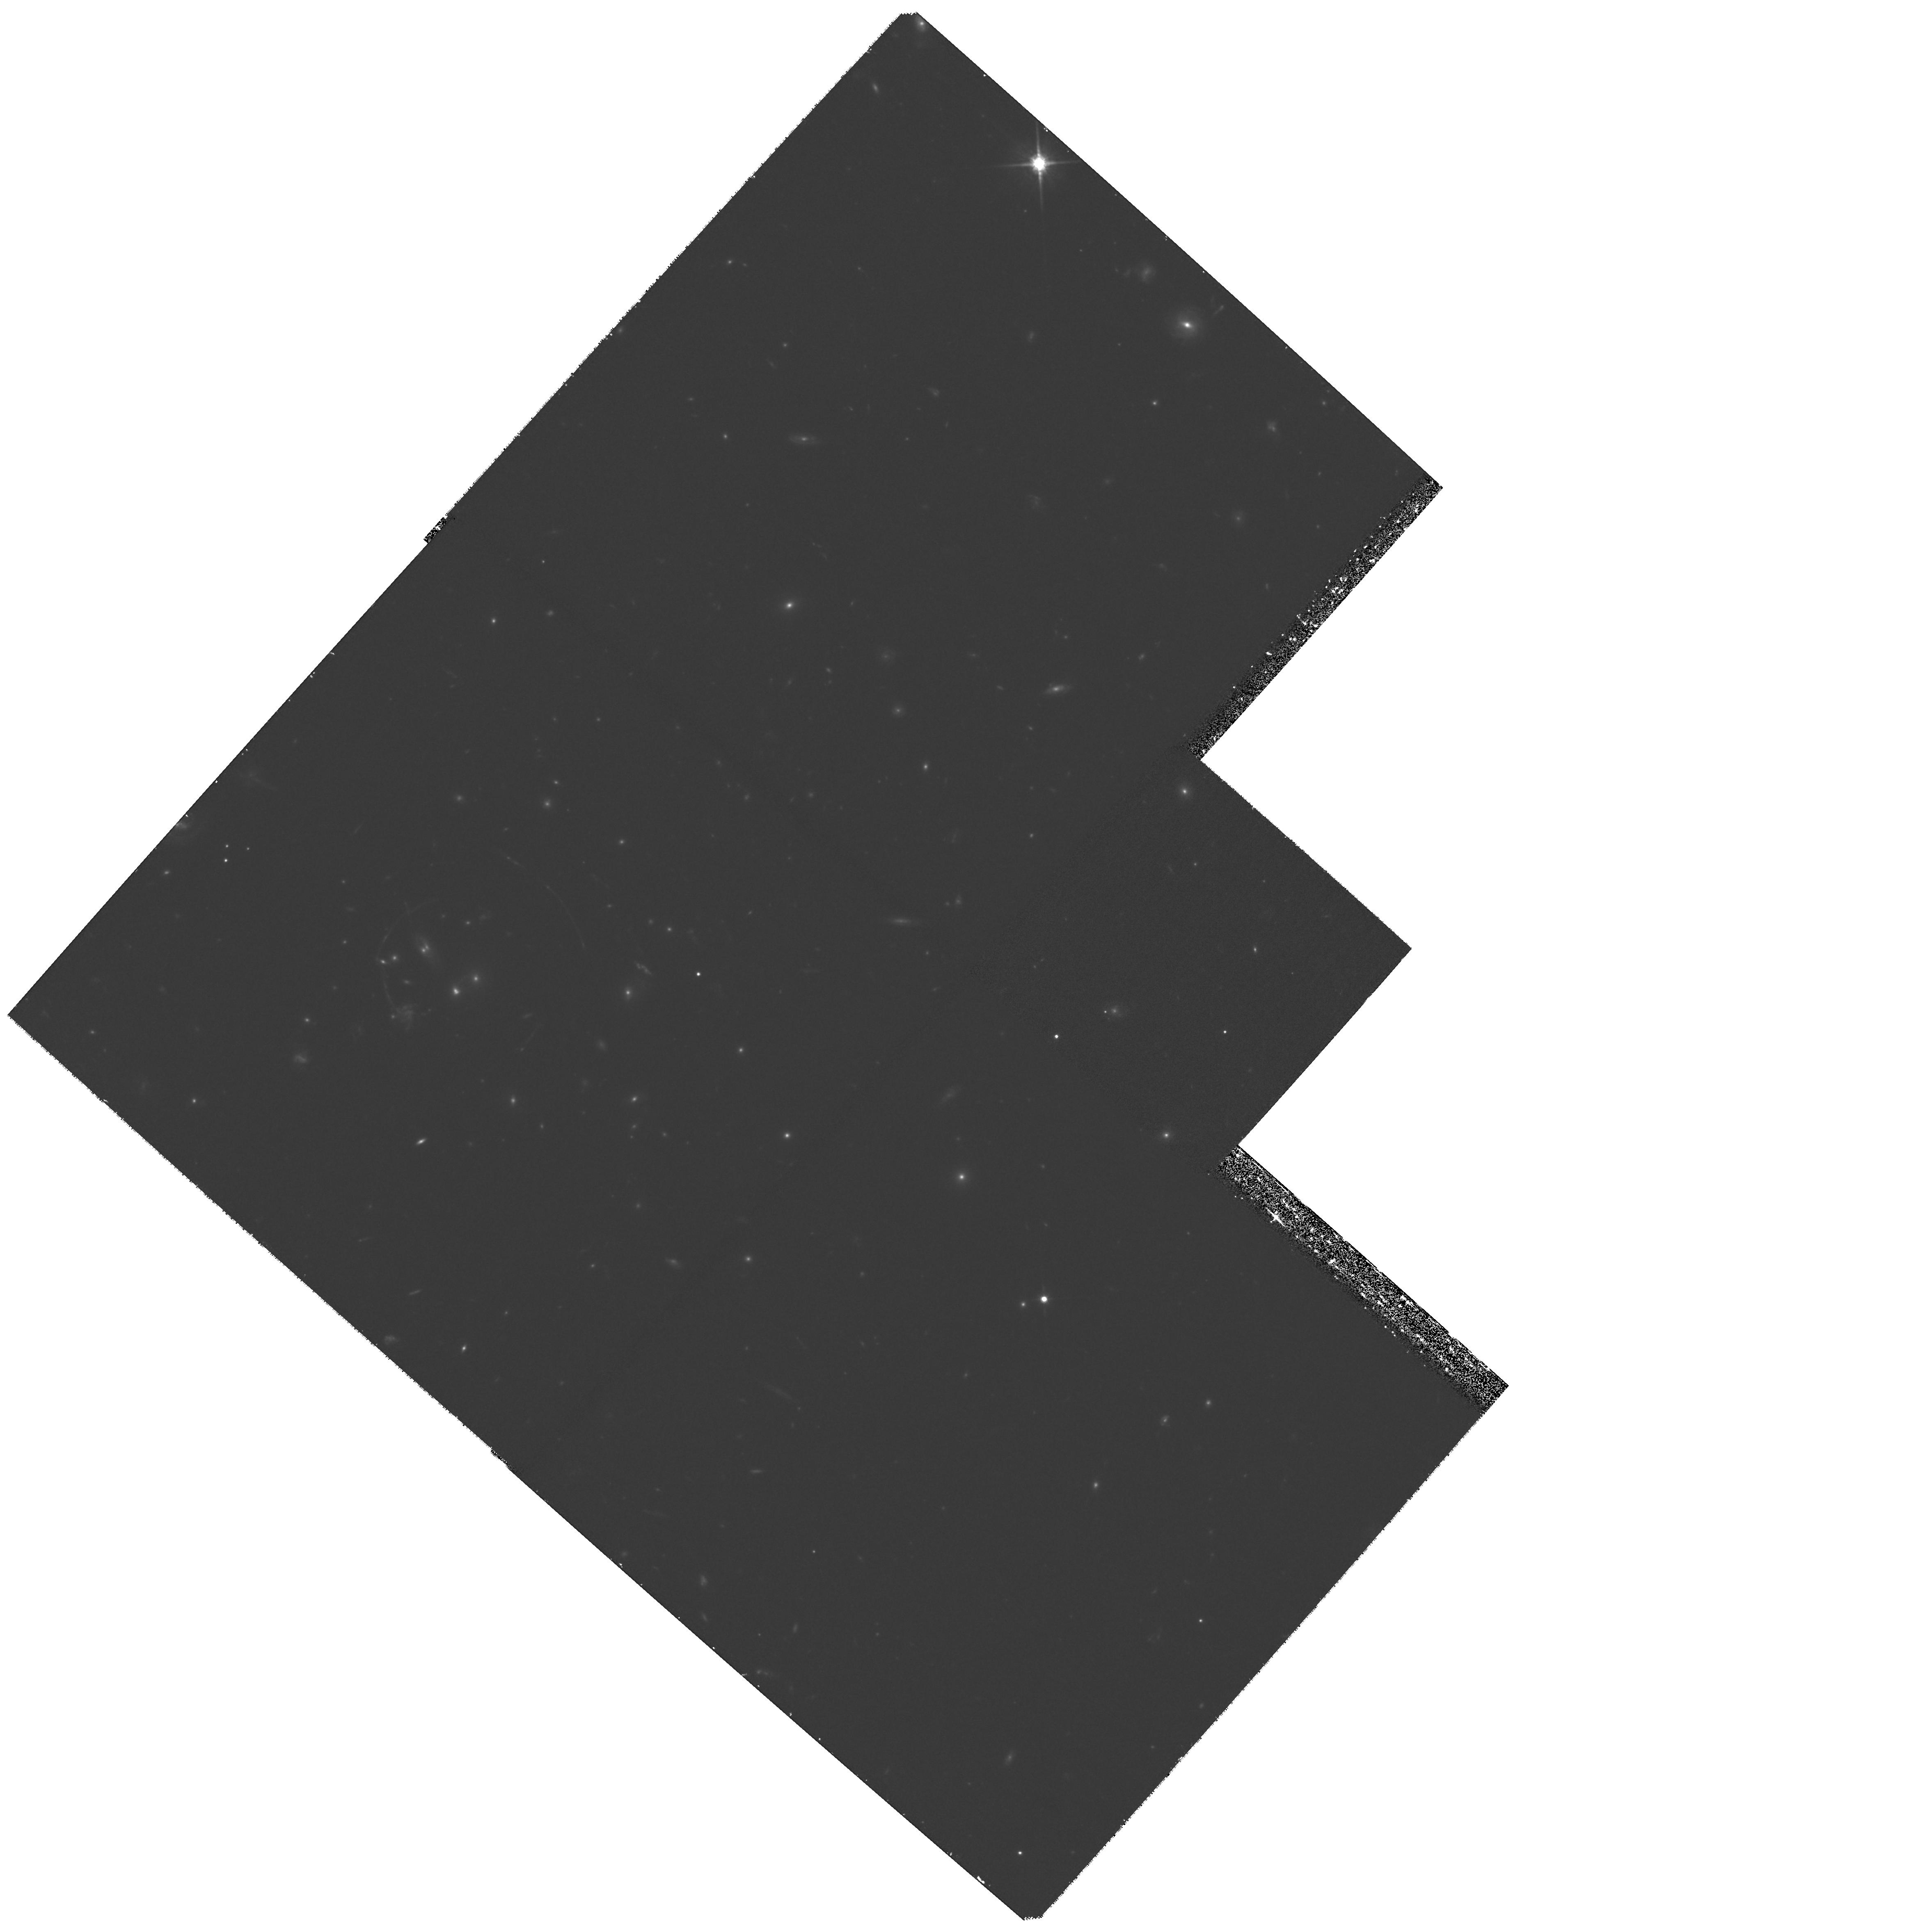
Target: RCS0224-0002
Instrument: WFPC2/PC
Filter: F814W
Exposure: 1.8 h
Observation ID: hst_9135_03_wfpc2_pc_f814w_u6cm03

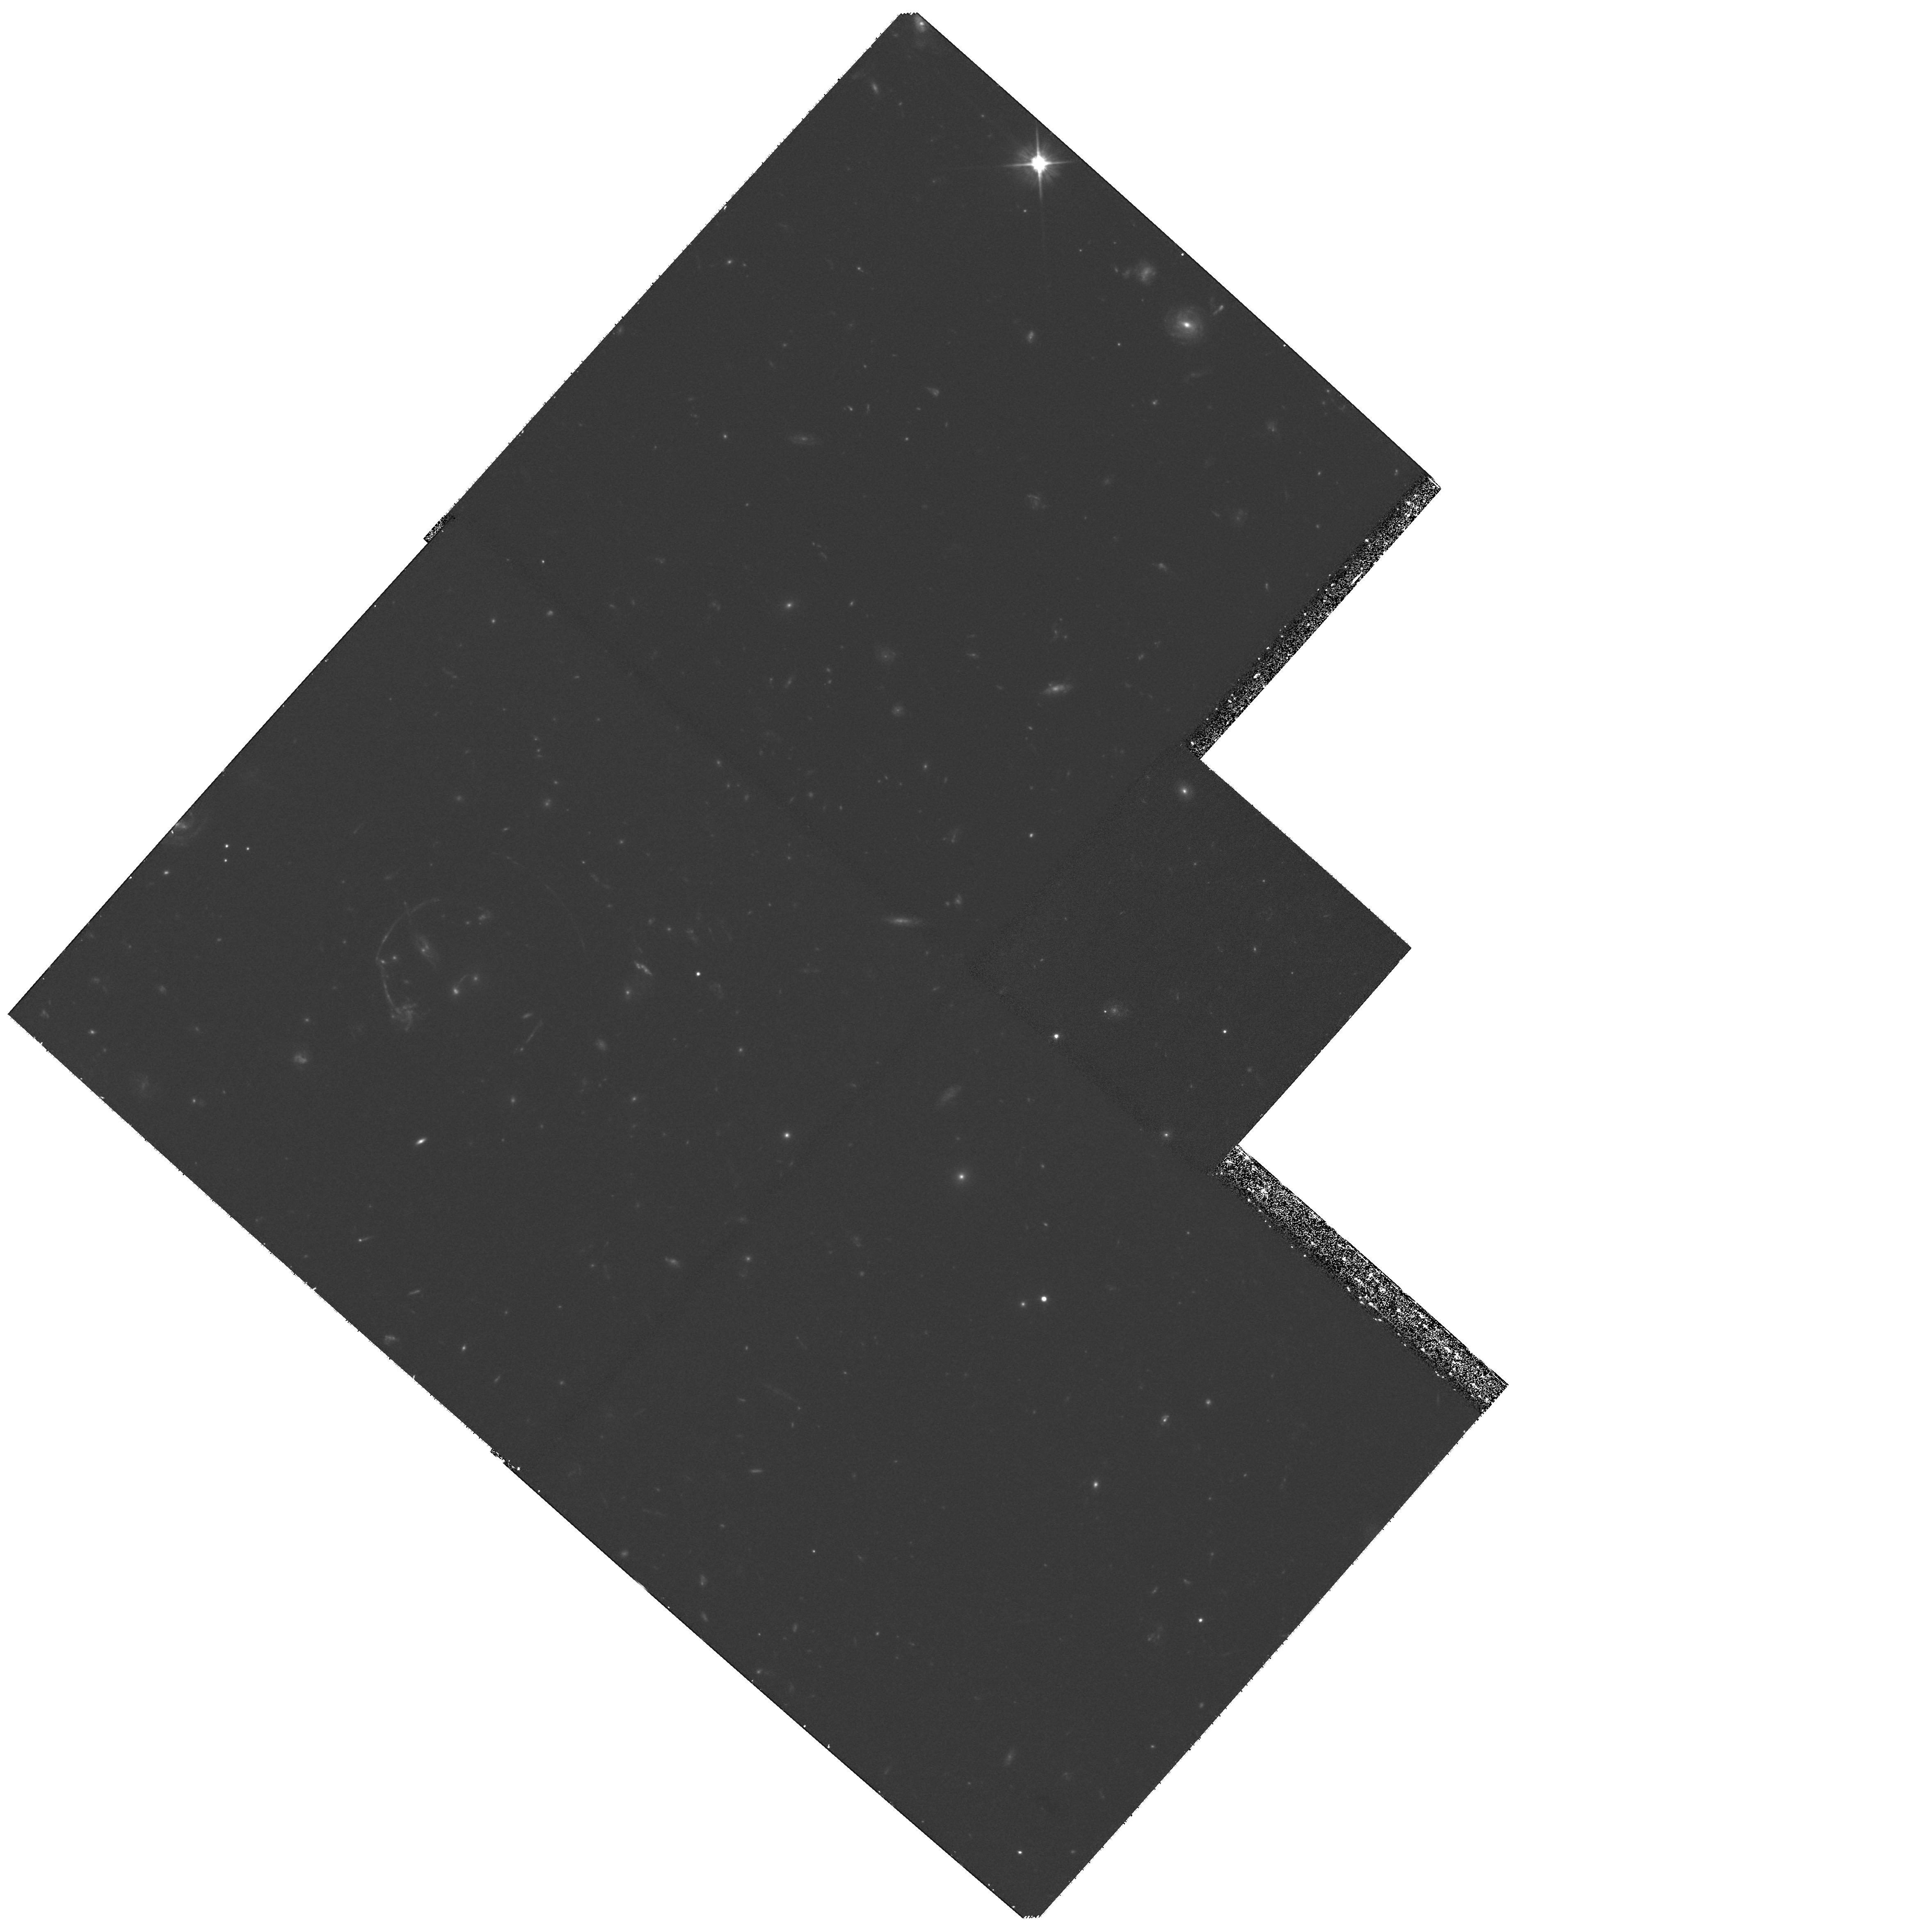
Target: RCS0224-0002
Instrument: WFPC2/PC
Filter: F606W
Exposure: 1.8 h
Observation ID: hst_9135_01_wfpc2_pc_f606w_u6cm01

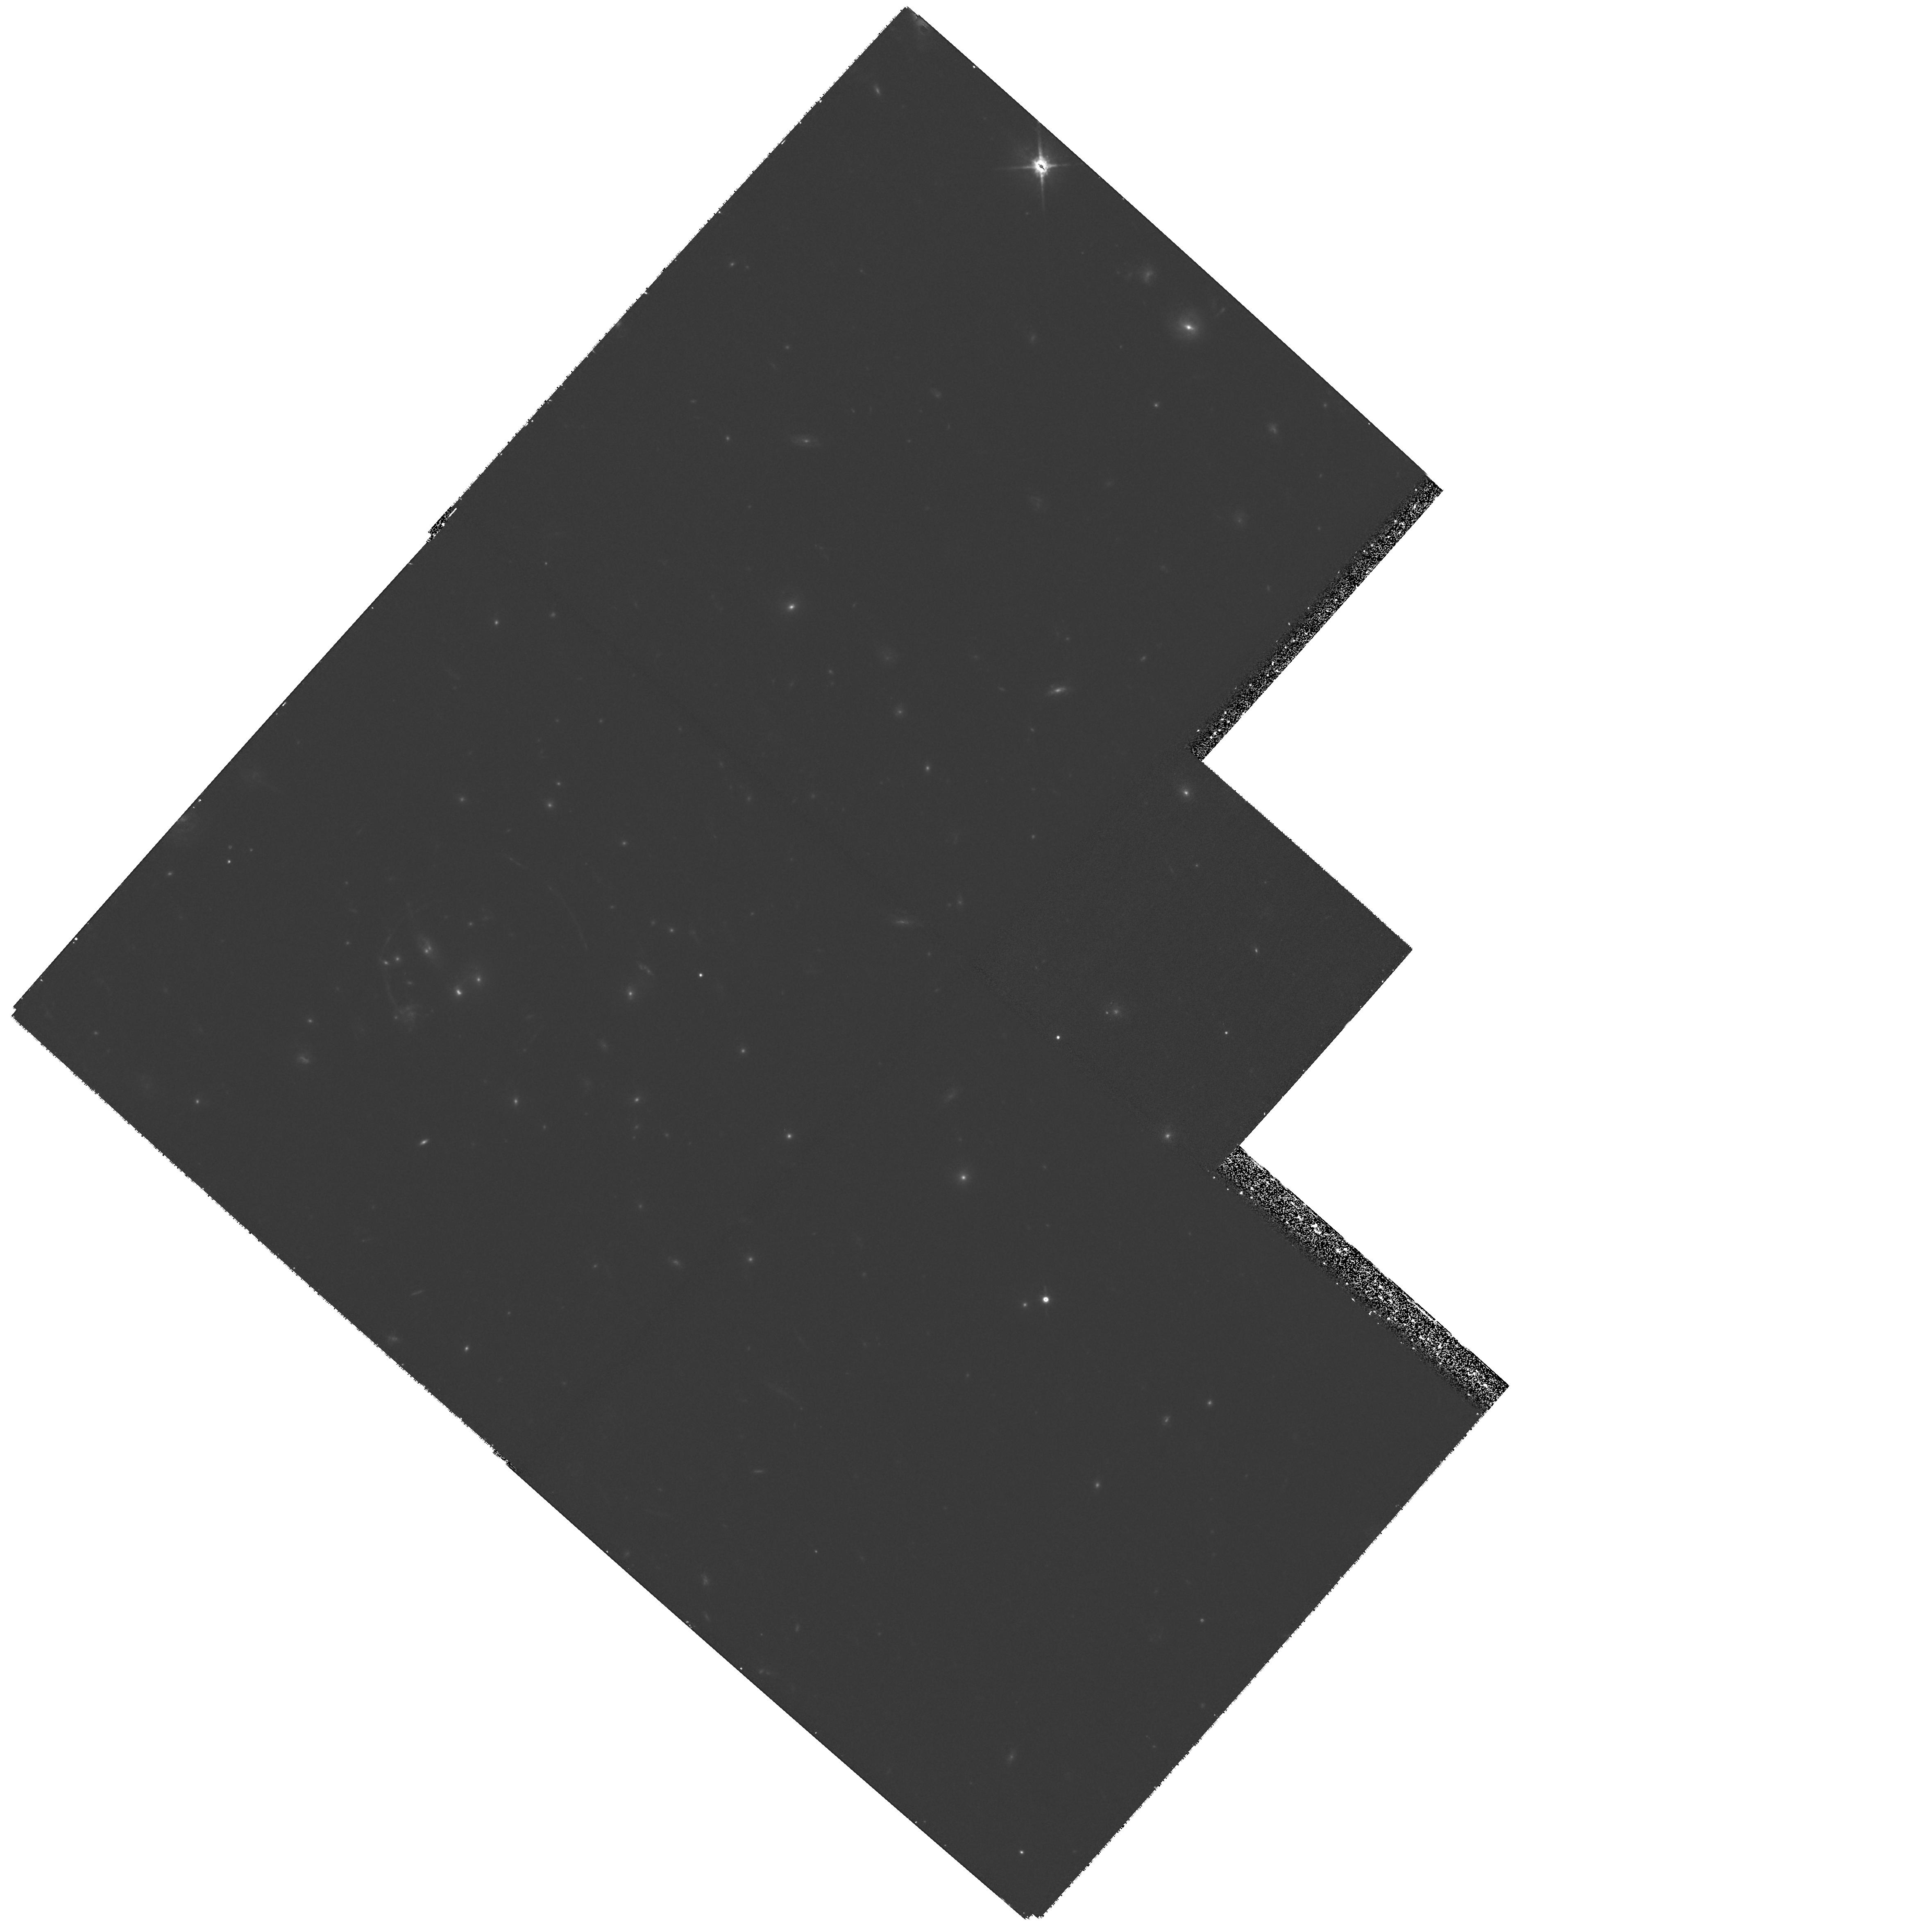
Target: RCS0224-0002
Instrument: WFPC2/PC
Filter: F814W
Exposure: 1.8 h
Observation ID: hst_9135_02_wfpc2_pc_f814w_u6cm02

A New High-z Galaxy Cluster with Extraordinary Lensed Arcs From Multiple Sources (PI: Gladders, Michael D.)

In the course of the Red-Sequence Cluster Survey (a 100 deg^2 optical imaging survey), we have discovered a stunning new example of strong lensing by a relatively high redshift (z~0.7) cluster. This lens system has more bright arcs, with better cluster azimuthal coverage than examples of lower z lenses previously imaged by HST (e.g., Abell 370, CL2244- 0221), and is the only known lens at z>0.6 with such significant lensing. At least 4 separate arcs are detected in our initial survey data, at 3-4 different cluster-centric radii and hence likely corresponding to at least 3 different background sources at 3 different redshifts. Moreover, these arcs are relatively bright (R_c~21.5-24.2) and hence redshifts should be readily obtainable using 8m class telescopes. The proposed HST WFPC2 imaging, in conjunction with proposed VLT spectroscopy, offers an unprecedented opportunity to measure the core mass distribution of a cluster at such a high redshift. In combination with requested coordinated Chandra X- ray imaging, this will enable a direct comparison of the dark matter and baryonic components of the cluster, and enable a measure of cosmology via sources at different z. Furthermore, the arcs are bright enough to allow a detailed look at several high-z galaxies, via image reconstruction of the unlensed sources (only possible with HST images) and detailed spectroscopy.